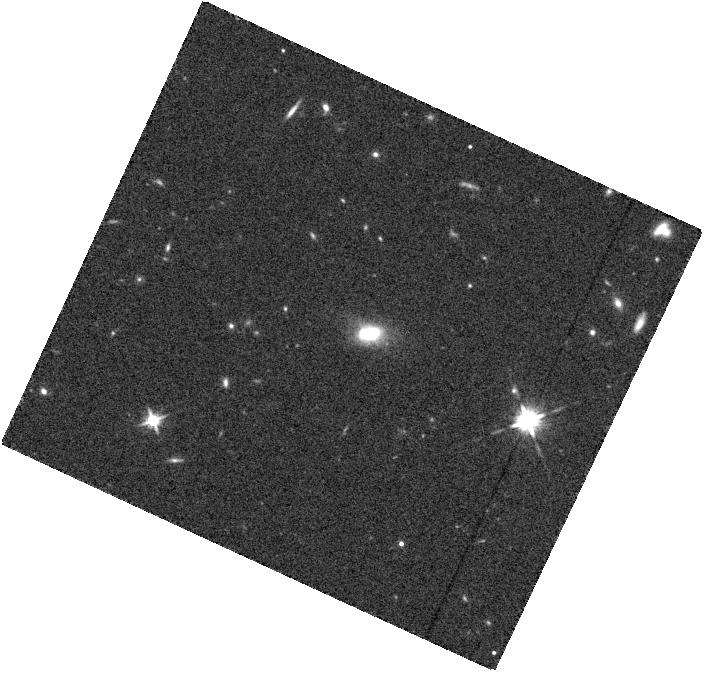
Target: PS1-A470041. Instrument: WFC3/IR. Filter: F125W. Exposure: 12 min. Observation ID: hst_13046_f4_wfc3_ir_f125w_ic1xf4

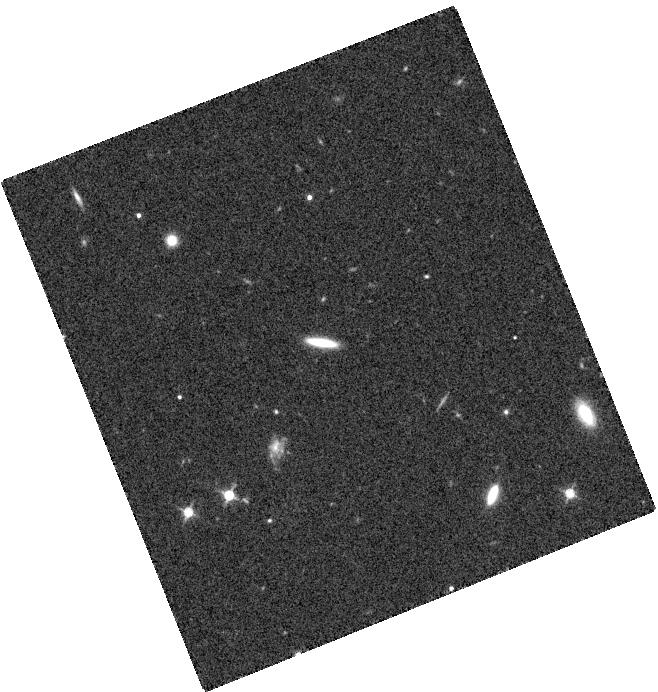
Target: PS1-12CBD. Instrument: WFC3/IR. Filter: F125W. Exposure: 12 min. Observation ID: hst_13046_d4_wfc3_ir_f125w_ic1xd4

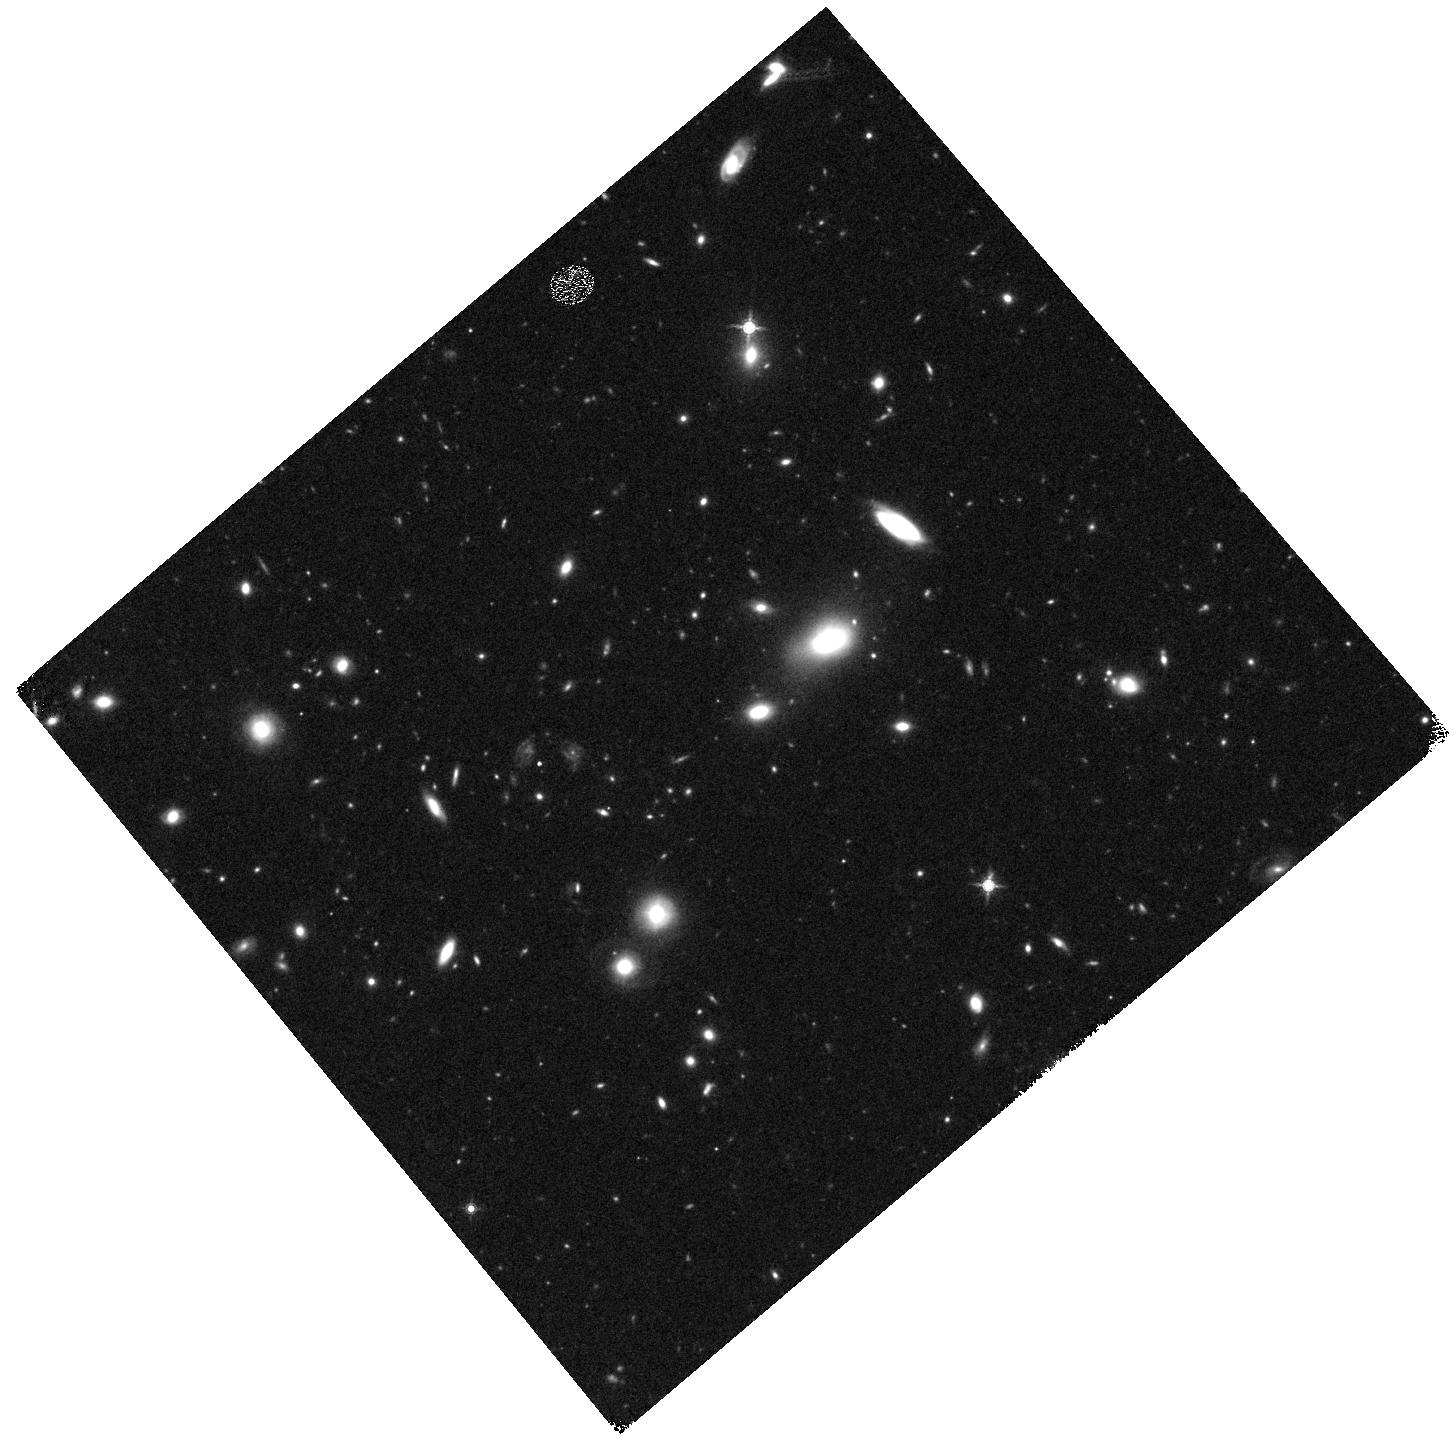
Target: SN02. Instrument: WFC3/IR. Filter: F160W. Exposure: 23 min. Observation ID: hst_13046_b3_wfc3_ir_f160w_ic1xb3

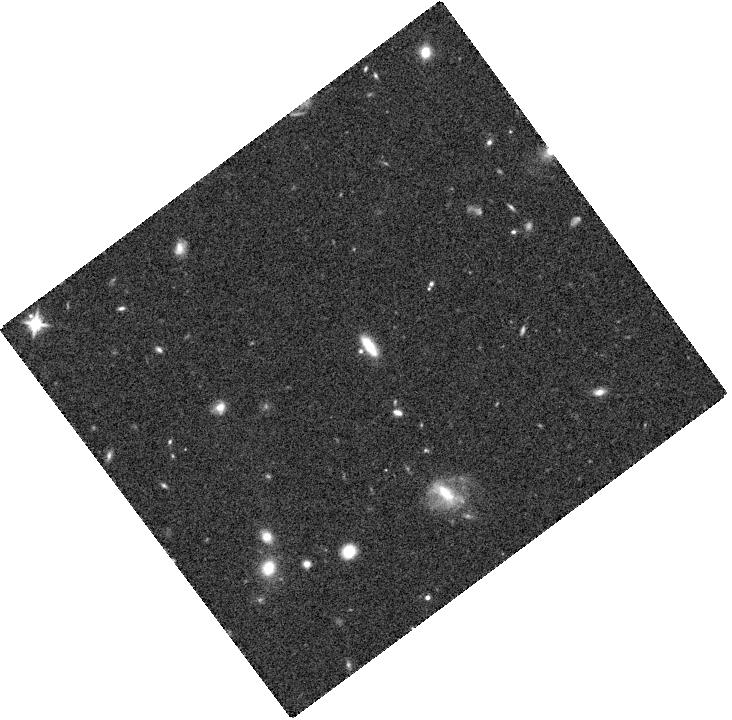
Target: PS1-D500300. Instrument: WFC3/IR. Filter: F125W. Exposure: 12 min. Observation ID: hst_13046_m1_wfc3_ir_f125w_ic1xm1

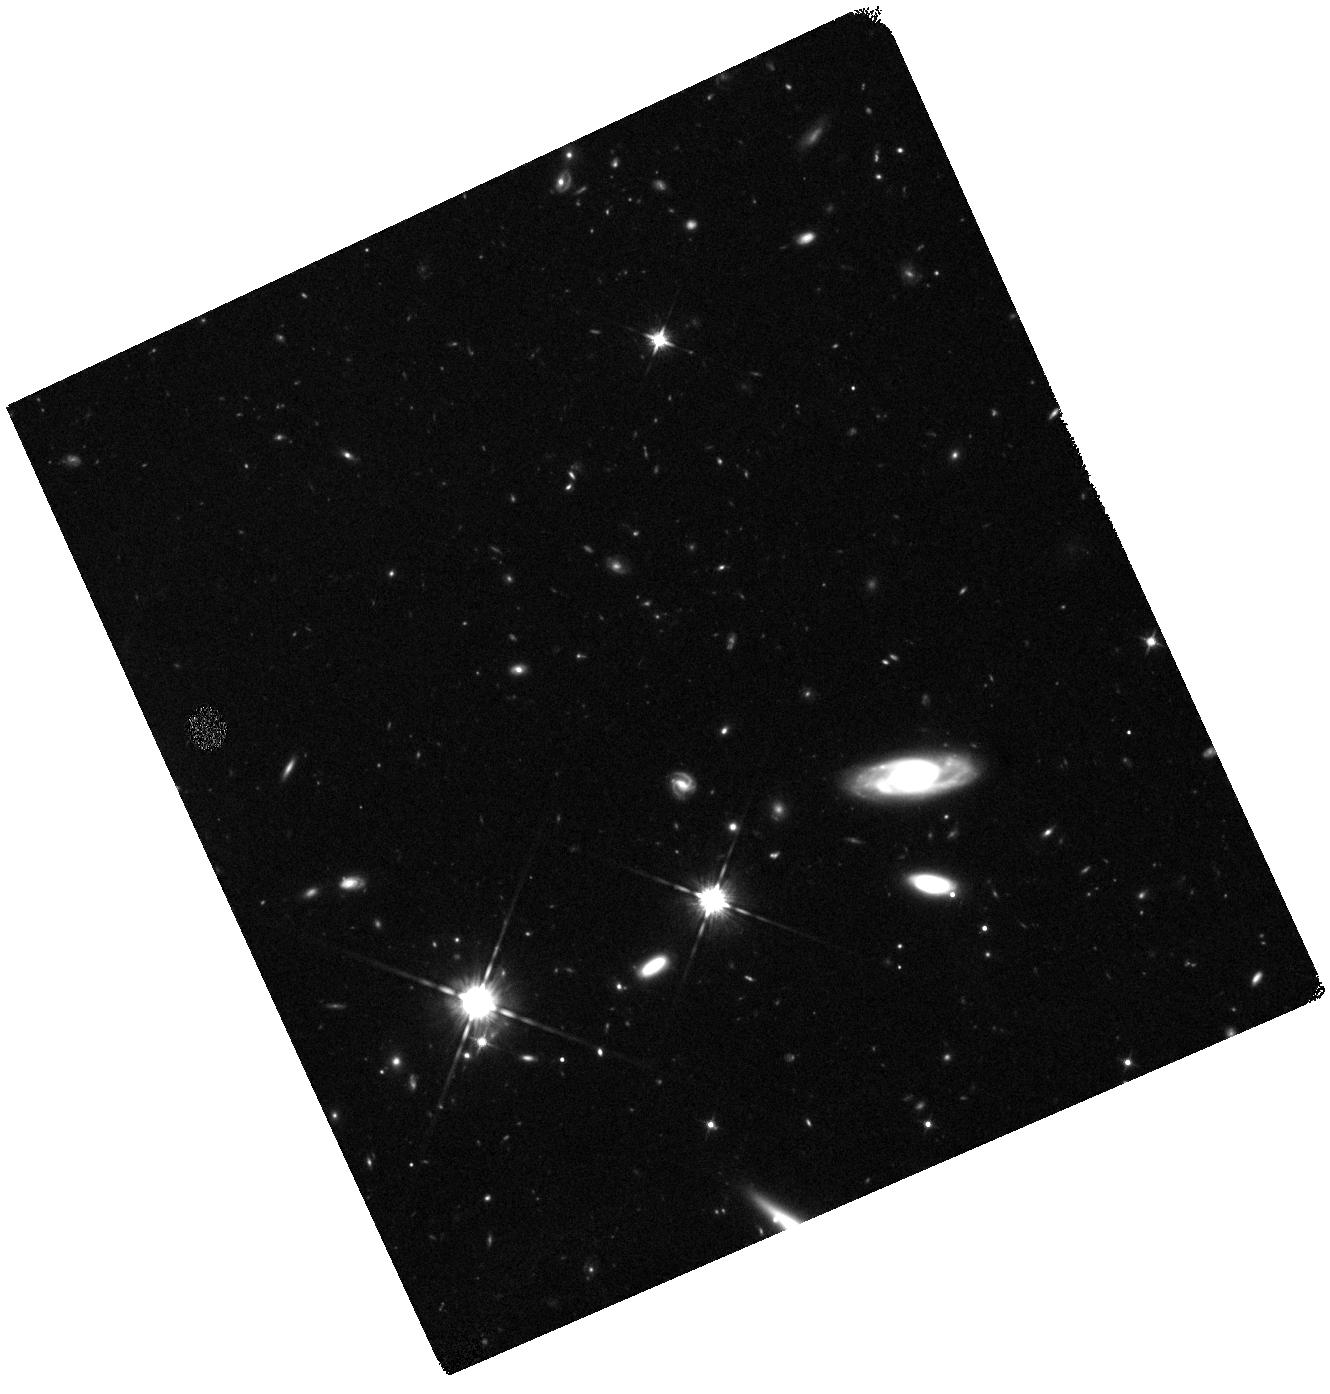
Target: PS1-J550202. Instrument: WFC3/IR. Filter: F125W. Exposure: 37 min. Observation ID: hst_13046_w2_wfc3_ir_f125w_ic1xw2

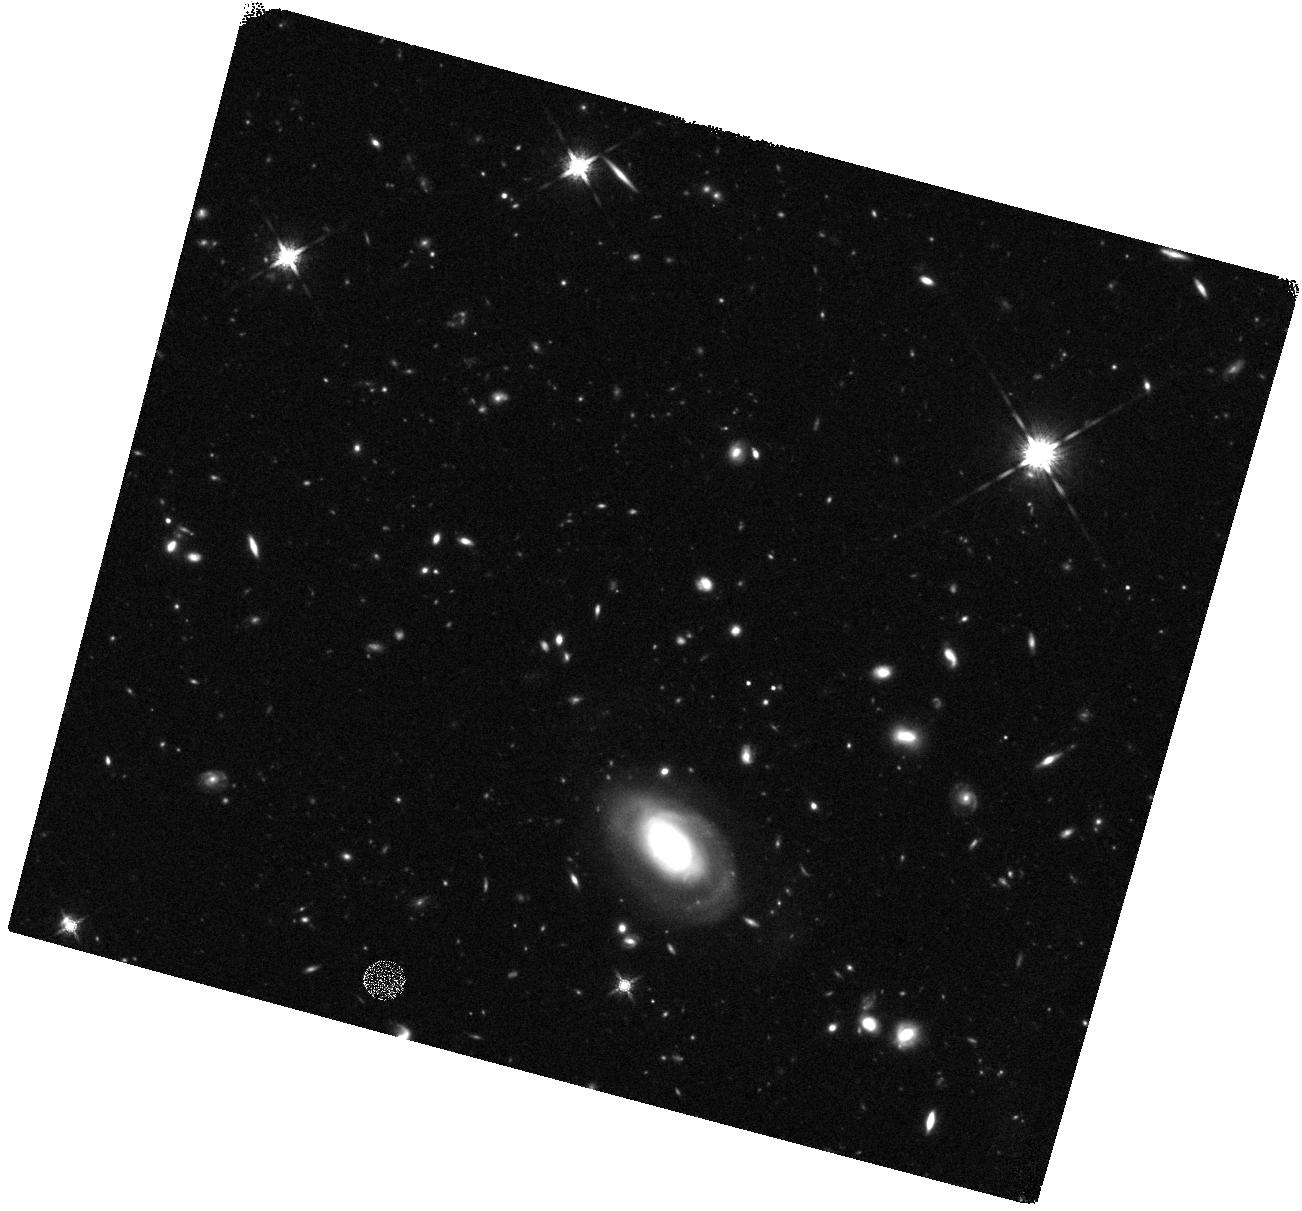
Target: PS1-E510457. Instrument: WFC3/IR. Filter: F160W. Exposure: 40 min. Observation ID: hst_13046_n2_wfc3_ir_f160w_ic1xn2

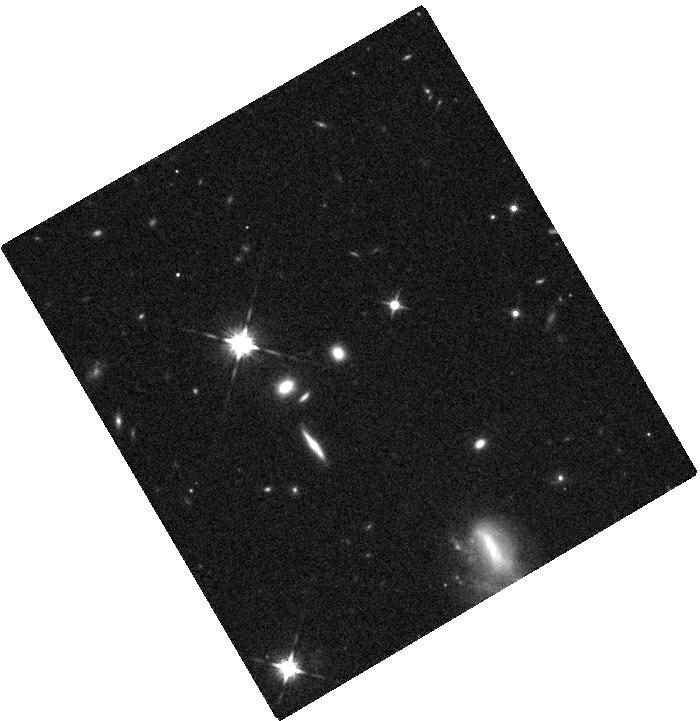
Target: PS1-H540087. Instrument: WFC3/IR. Filter: F125W. Exposure: 12 min. Observation ID: hst_13046_t4_wfc3_ir_f125w_ic1xt4

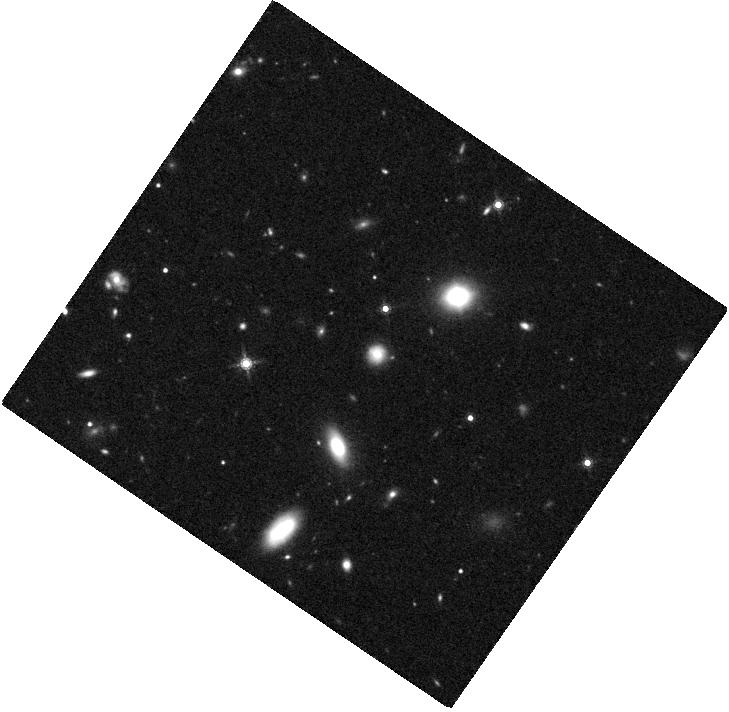
Target: PS1-C490521. Instrument: WFC3/IR. Filter: F160W. Exposure: 26 min. Observation ID: hst_13046_k1_wfc3_ir_f160w_ic1xk1

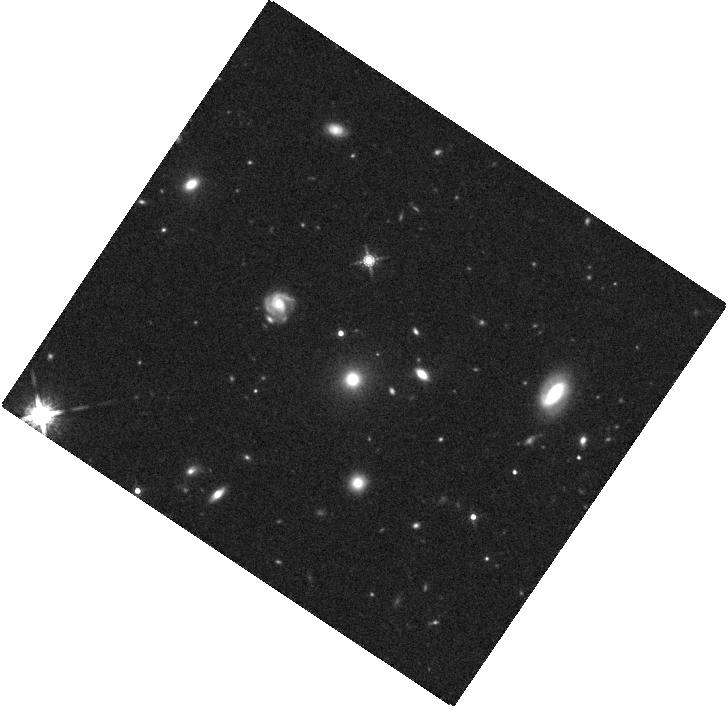
Target: PS1-D500100. Instrument: WFC3/IR. Filter: F160W. Exposure: 26 min. Observation ID: hst_13046_l2_wfc3_ir_f160w_ic1xl2

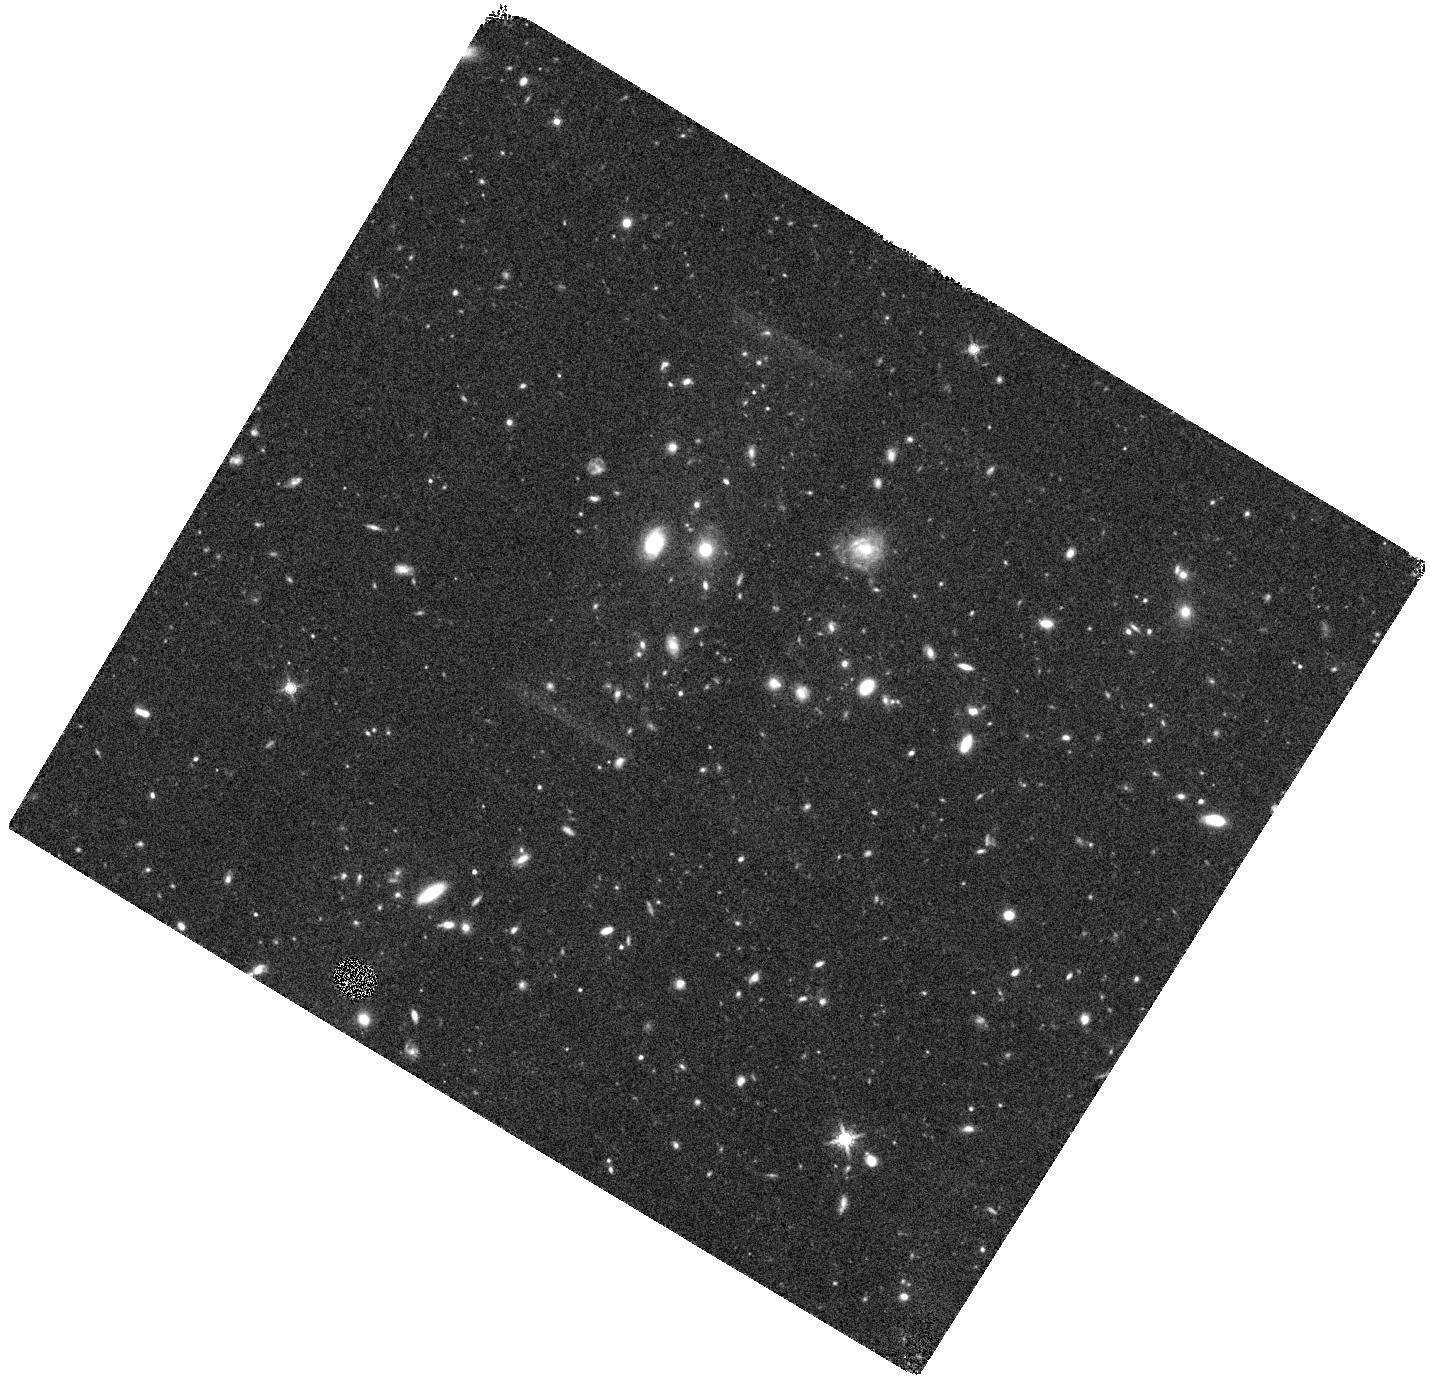
Target: PS1-F520107. Instrument: WFC3/IR. Filter: F160W. Exposure: 40 min. Observation ID: hst_13046_p1_wfc3_ir_f160w_ic1xp1

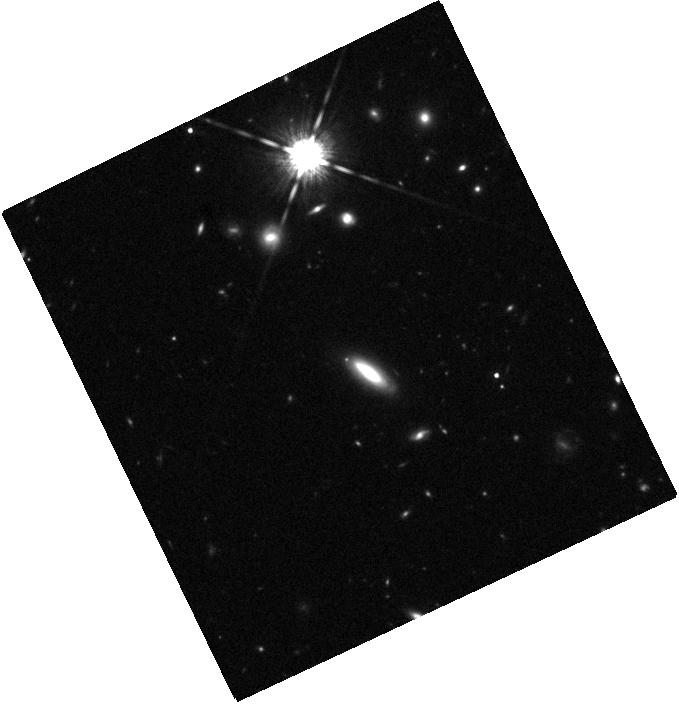
Target: PS1-13LO. Instrument: WFC3/IR. Filter: F160W. Exposure: 26 min. Observation ID: hst_13046_i3_wfc3_ir_f160w_ic1xi3

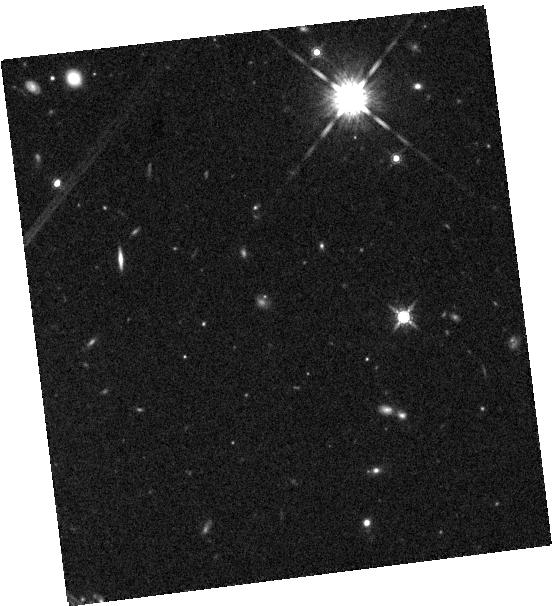
Target: PS1-G530251. Instrument: WFC3/IR. Filter: F160W. Exposure: 26 min. Observation ID: hst_13046_r1_wfc3_ir_f160w_ic1xr1

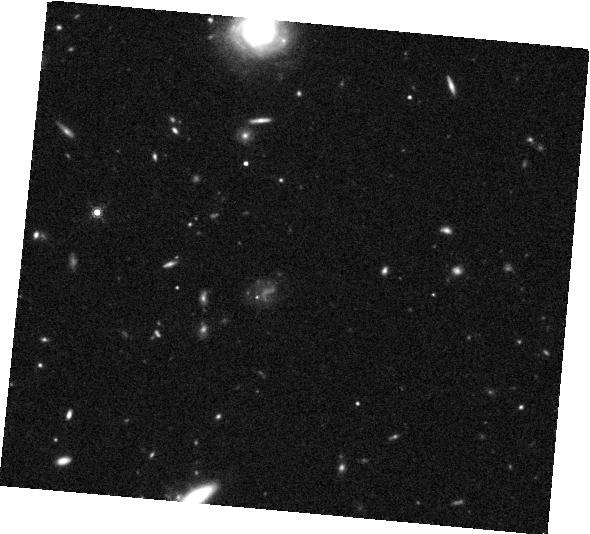
Target: PS1-F520188. Instrument: WFC3/IR. Filter: F160W. Exposure: 26 min. Observation ID: hst_13046_q4_wfc3_ir_f160w_ic1xq4

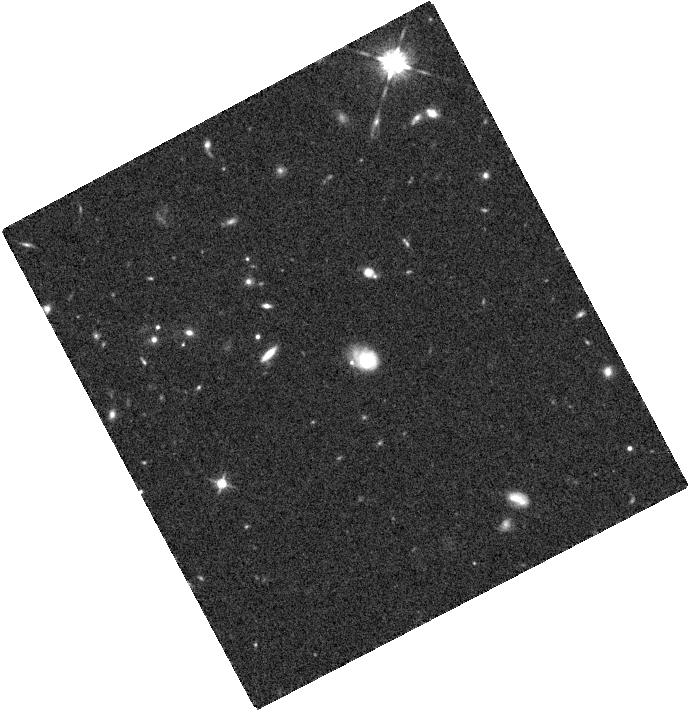
Target: PS1-A470110. Instrument: WFC3/IR. Filter: F125W. Exposure: 12 min. Observation ID: hst_13046_e2_wfc3_ir_f125w_ic1xe2

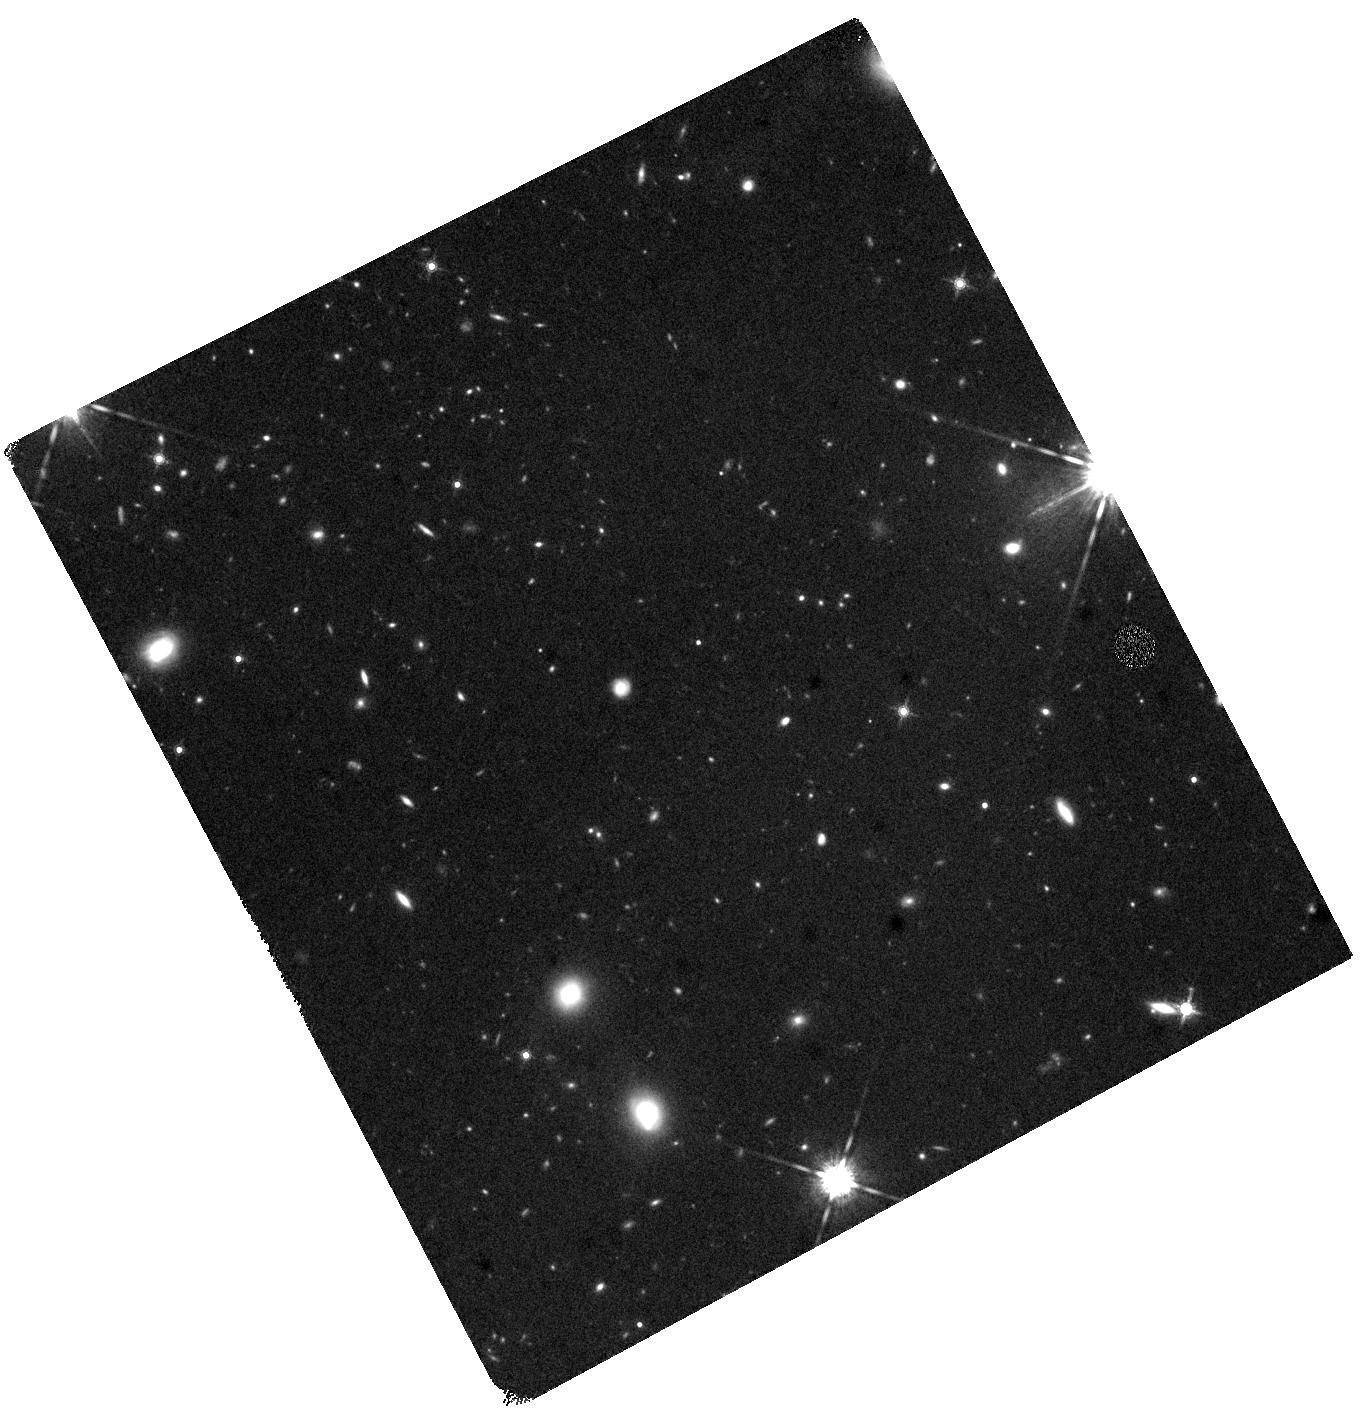
Target: PS1-H540118. Instrument: WFC3/IR. Filter: F160W. Exposure: 40 min. Observation ID: hst_13046_s4_wfc3_ir_f160w_ic1xs4

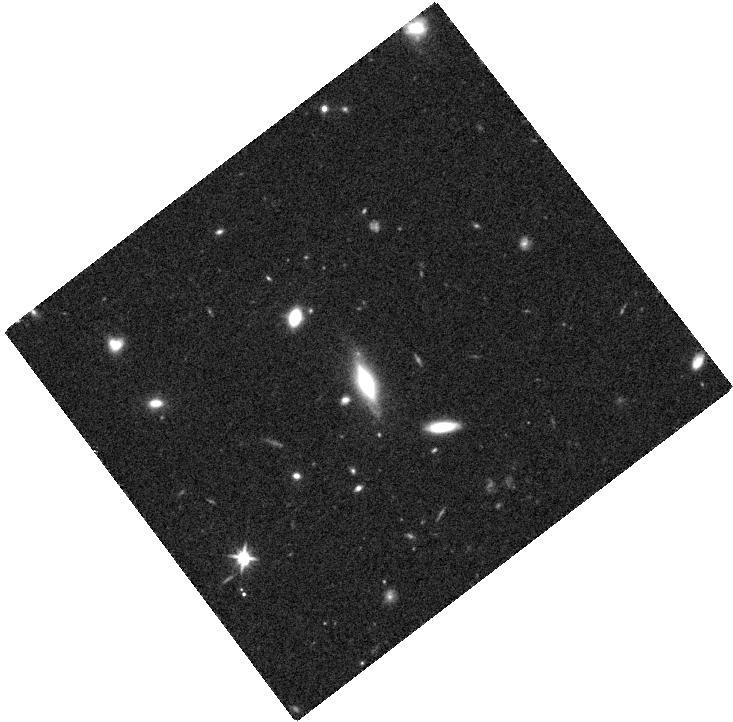
Target: SN01. Instrument: WFC3/IR. Filter: F125W. Exposure: 12 min. Observation ID: hst_13046_a3_wfc3_ir_f125w_ic1xa3

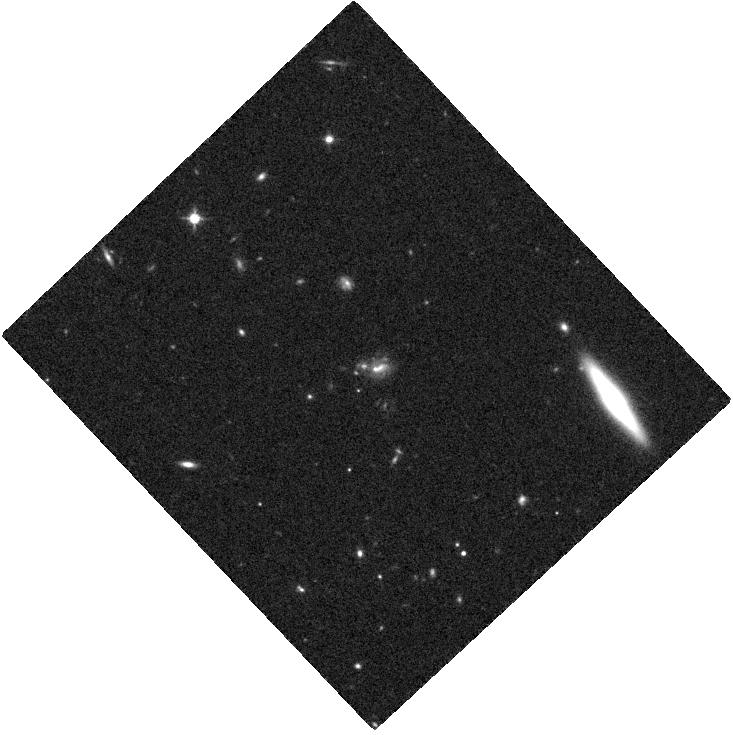
Target: PS1-13QQ. Instrument: WFC3/IR. Filter: F125W. Exposure: 12 min. Observation ID: hst_13046_h2_wfc3_ir_f125w_ic1xh2

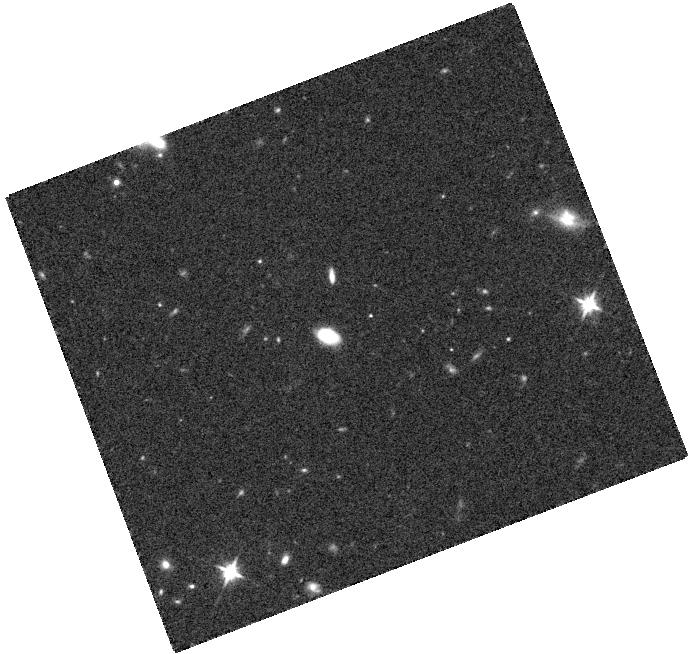
Target: PS1-F520062. Instrument: WFC3/IR. Filter: F125W. Exposure: 12 min. Observation ID: hst_13046_o4_wfc3_ir_f125w_ic1xo4

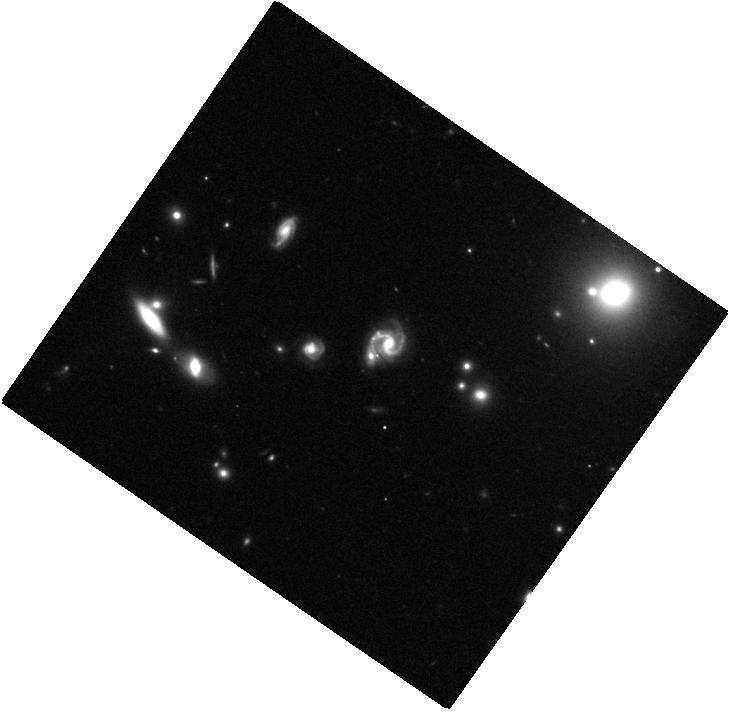
Target: PS1-C490037. Instrument: WFC3/IR. Filter: F125W. Exposure: 12 min. Observation ID: hst_13046_j3_wfc3_ir_f125w_ic1xj3

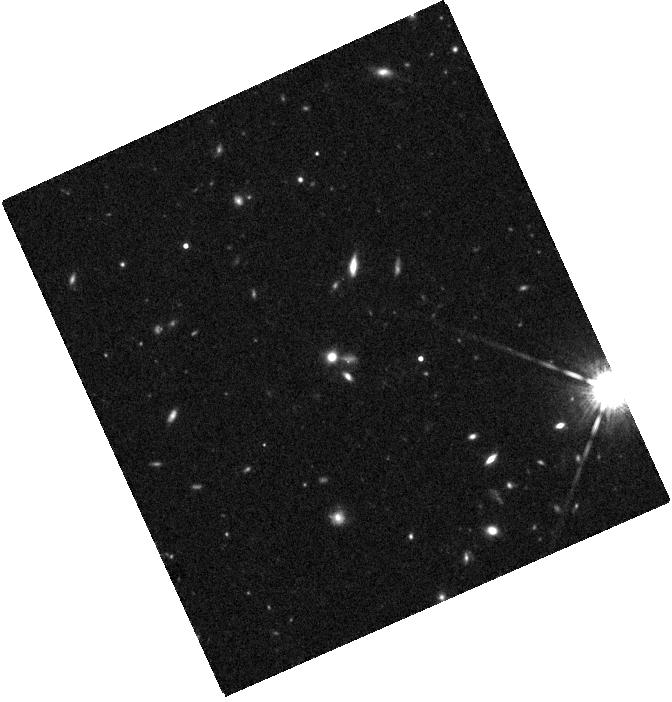
Target: PS1-J560054. Instrument: WFC3/IR. Filter: F160W. Exposure: 26 min. Observation ID: hst_13046_x2_wfc3_ir_f160w_ic1xx2

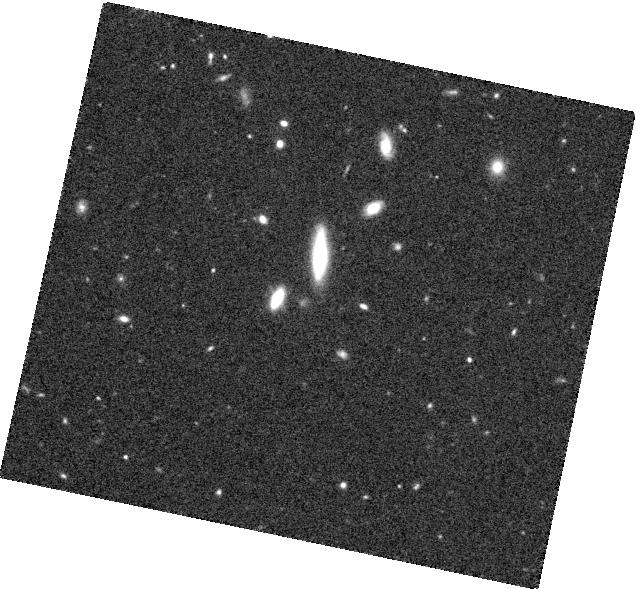
Target: PS1-12CGY. Instrument: WFC3/IR. Filter: F160W. Exposure: 26 min. Observation ID: hst_13046_c4_wfc3_ir_f160w_ic1xc4

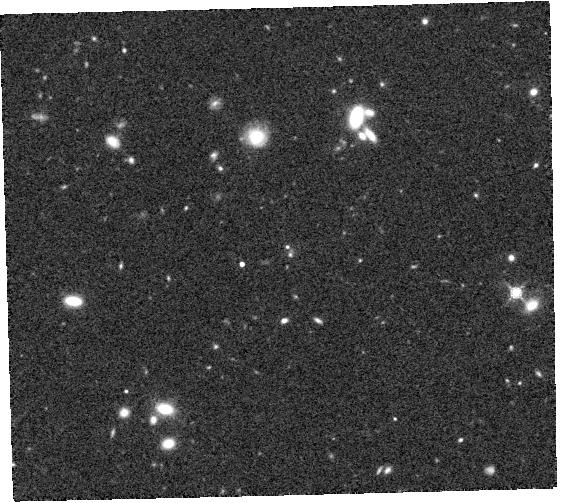
Target: PS1-A470240. Instrument: WFC3/IR. Filter: F160W. Exposure: 26 min. Observation ID: hst_13046_g4_wfc3_ir_f160w_ic1xg4

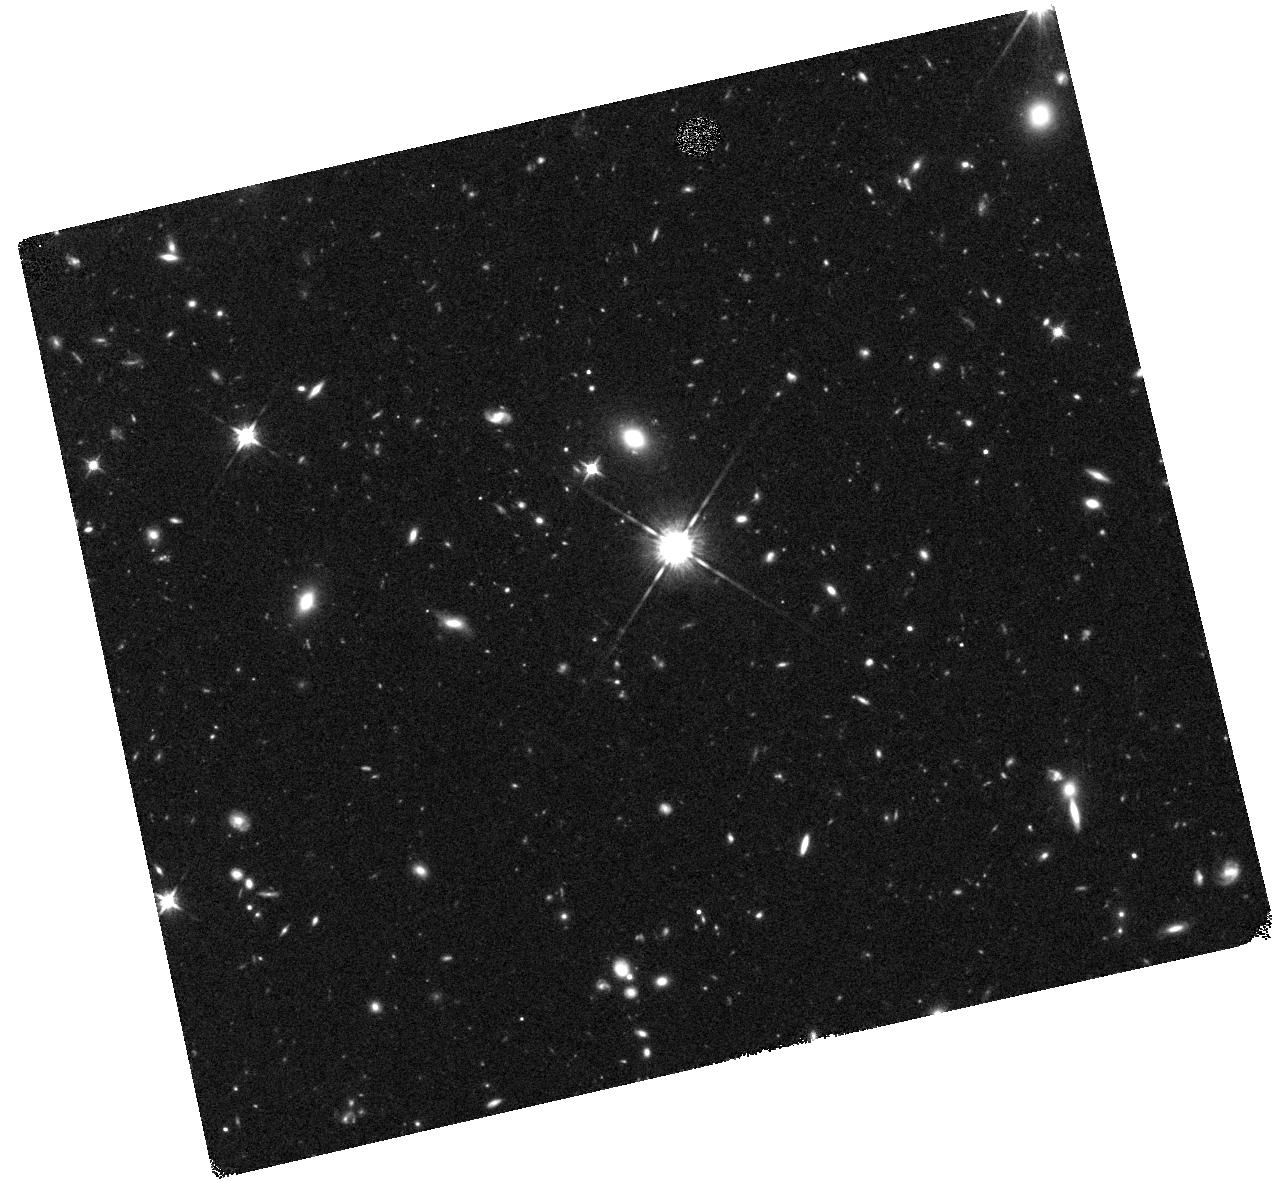
Target: PS1-J560027. Instrument: WFC3/IR. Filter: F125W. Exposure: 37 min. Observation ID: hst_13046_v1_wfc3_ir_f125w_ic1xv1

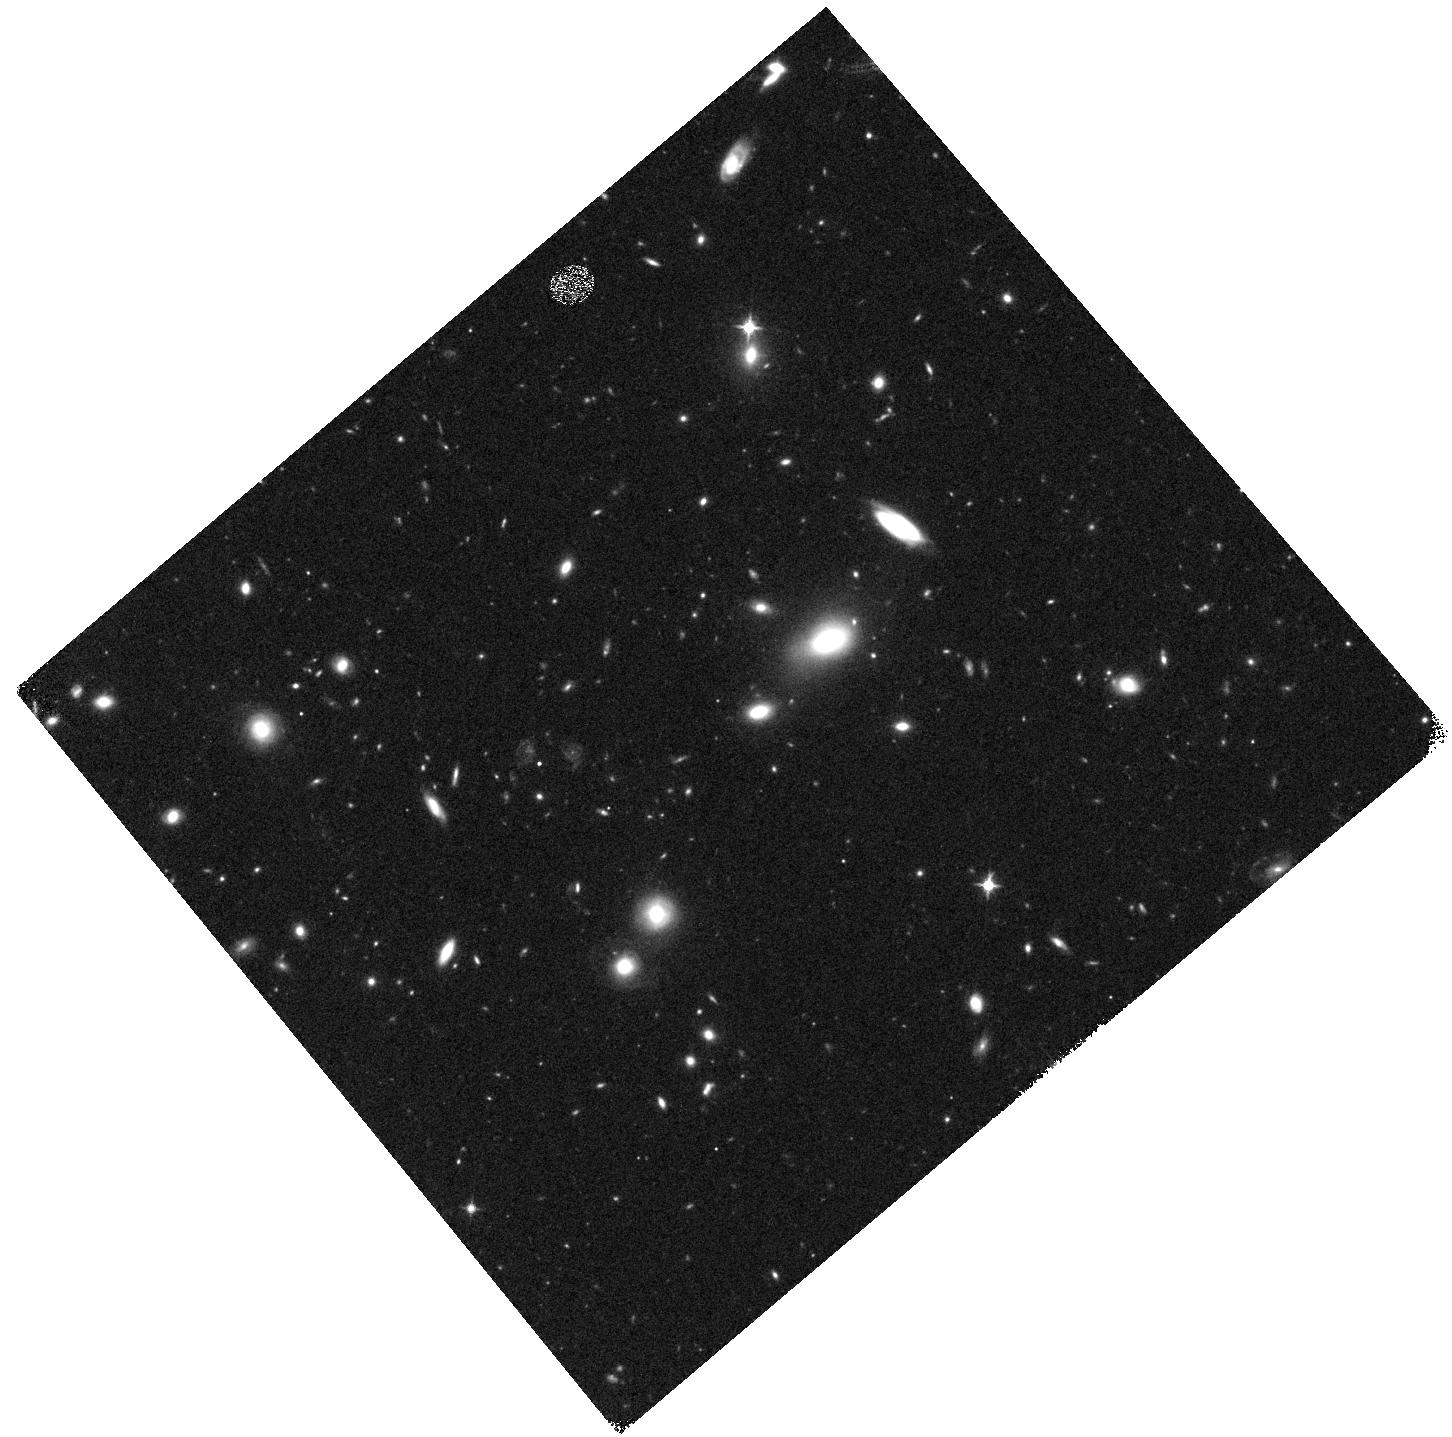
Target: SN02. Instrument: WFC3/IR. Filter: F125W. Exposure: 18 min. Observation ID: hst_13046_b3_wfc3_ir_f125w_ic1xb3

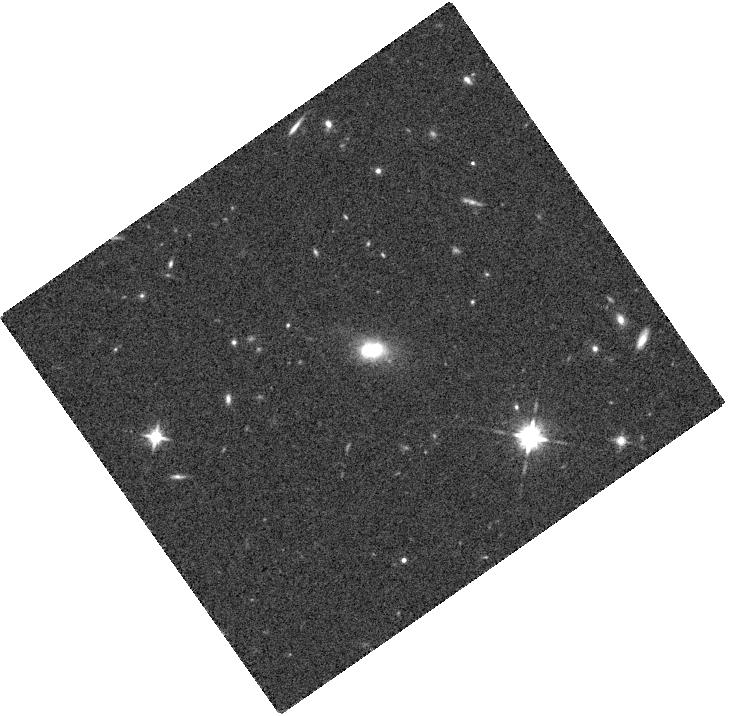
Target: PS1-A470041. Instrument: WFC3/IR. Filter: F125W. Exposure: 12 min. Observation ID: hst_13046_f2_wfc3_ir_f125w_ic1xf2

RAISIN: Tracers of cosmic expansion with SN IA in the IR (PI: Kirshner, Robert P.)

Progress on measuring dark energy properties with supernovae was rapid when the samples were small. However, today, the statistical errors from sample size are not the most important ones. Systematic errors introduced by photometry, light curve fitters, and by dust limit progress. Observations of SN Ia in the IR offer the most promising way forward to a more accurate measurement of cosmic expansion history. Theory predicts and empirical evidence shows that SN Ia are more nearly standard candles in the Y, J, and H bands than in the optical bands. Dust absorption is similarly a much smaller problem in the near IR. The drawback is that precise measurements of the restframe infrared flux from cosmologically interesting supernovae at z ~ 0.3 to 0.5 are not feasible from the ground. HST can solve this problem. By following up the most promising of the flood of SN Ia we are discovering in PanSTARRS fields, WFC3/IR can obtain rest frame IR observations that will lead to precise cosmic distances and the best knowledge of dark energy properties. Once this approach proves its worth, a more extensive sample would provide powerful constraints on dark energy properties and could distinguish between a cosmological constant and more exotic forms of dark energy.